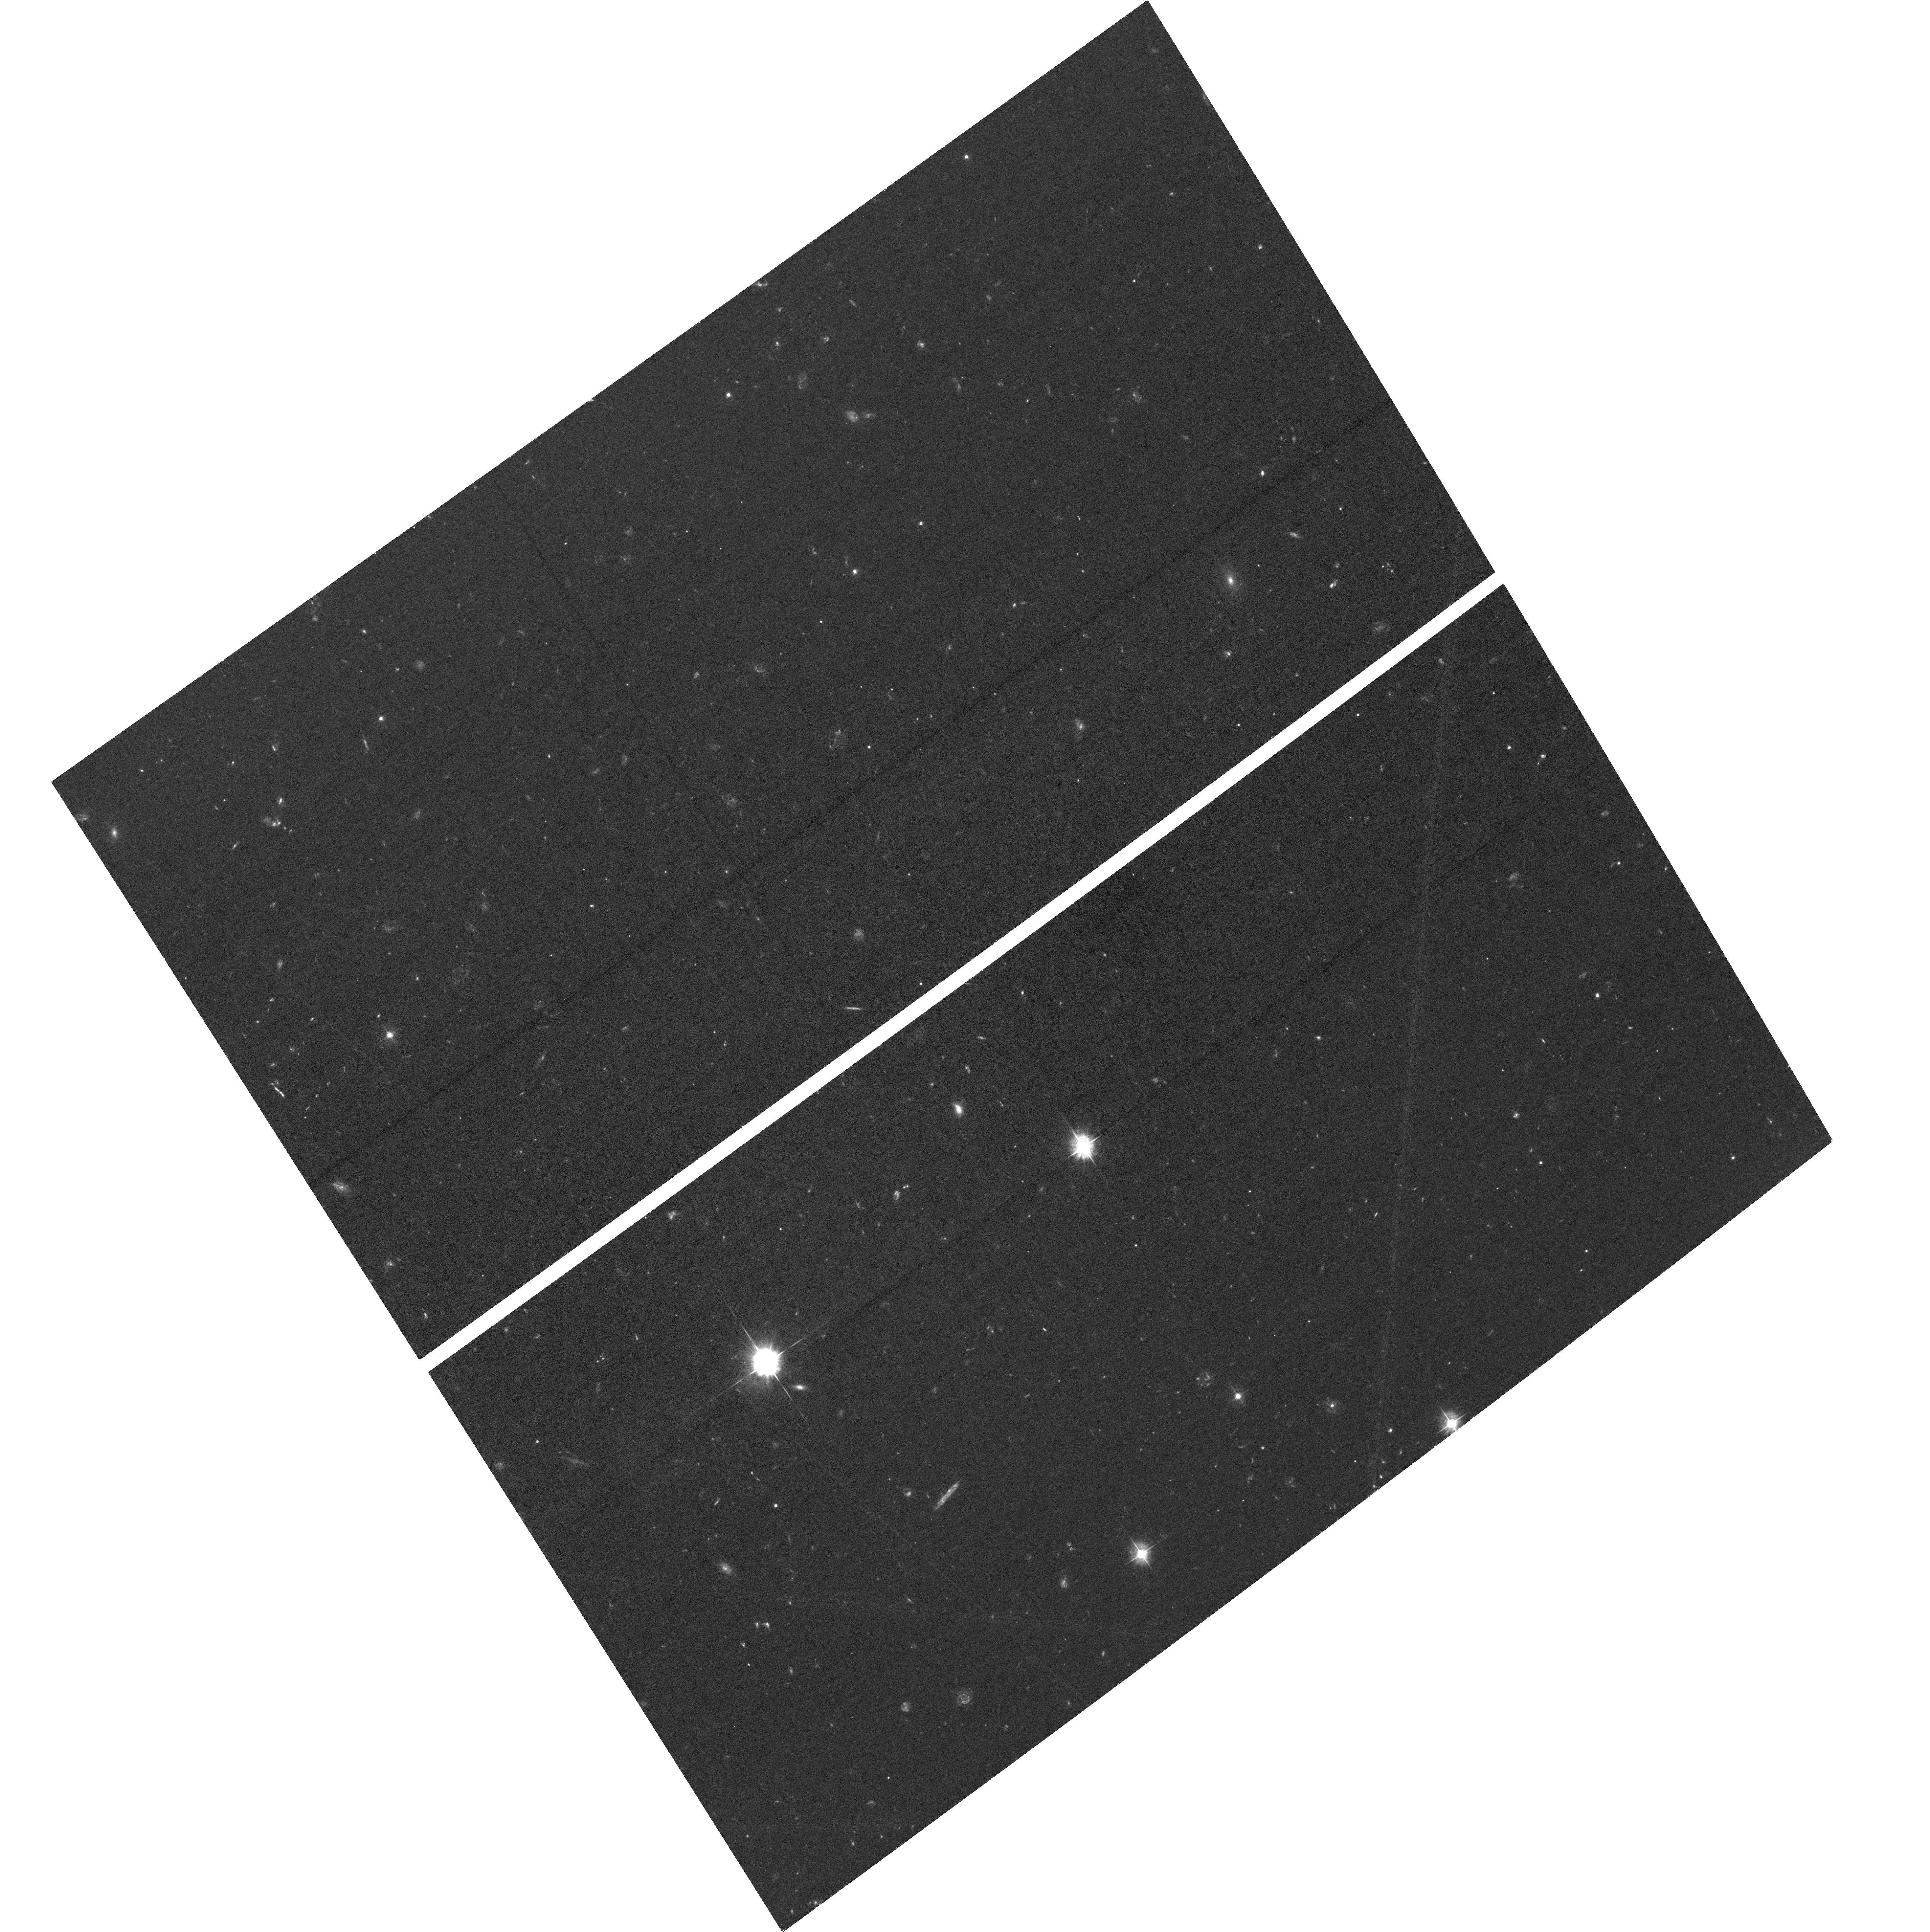
Target: JWST-NEP-TDF. Instrument: ACS/WFC. Filter: F435W. Exposure: 2.6 h. Observation ID: hst_15278_05_acs_wfc_f435w_jdkq05

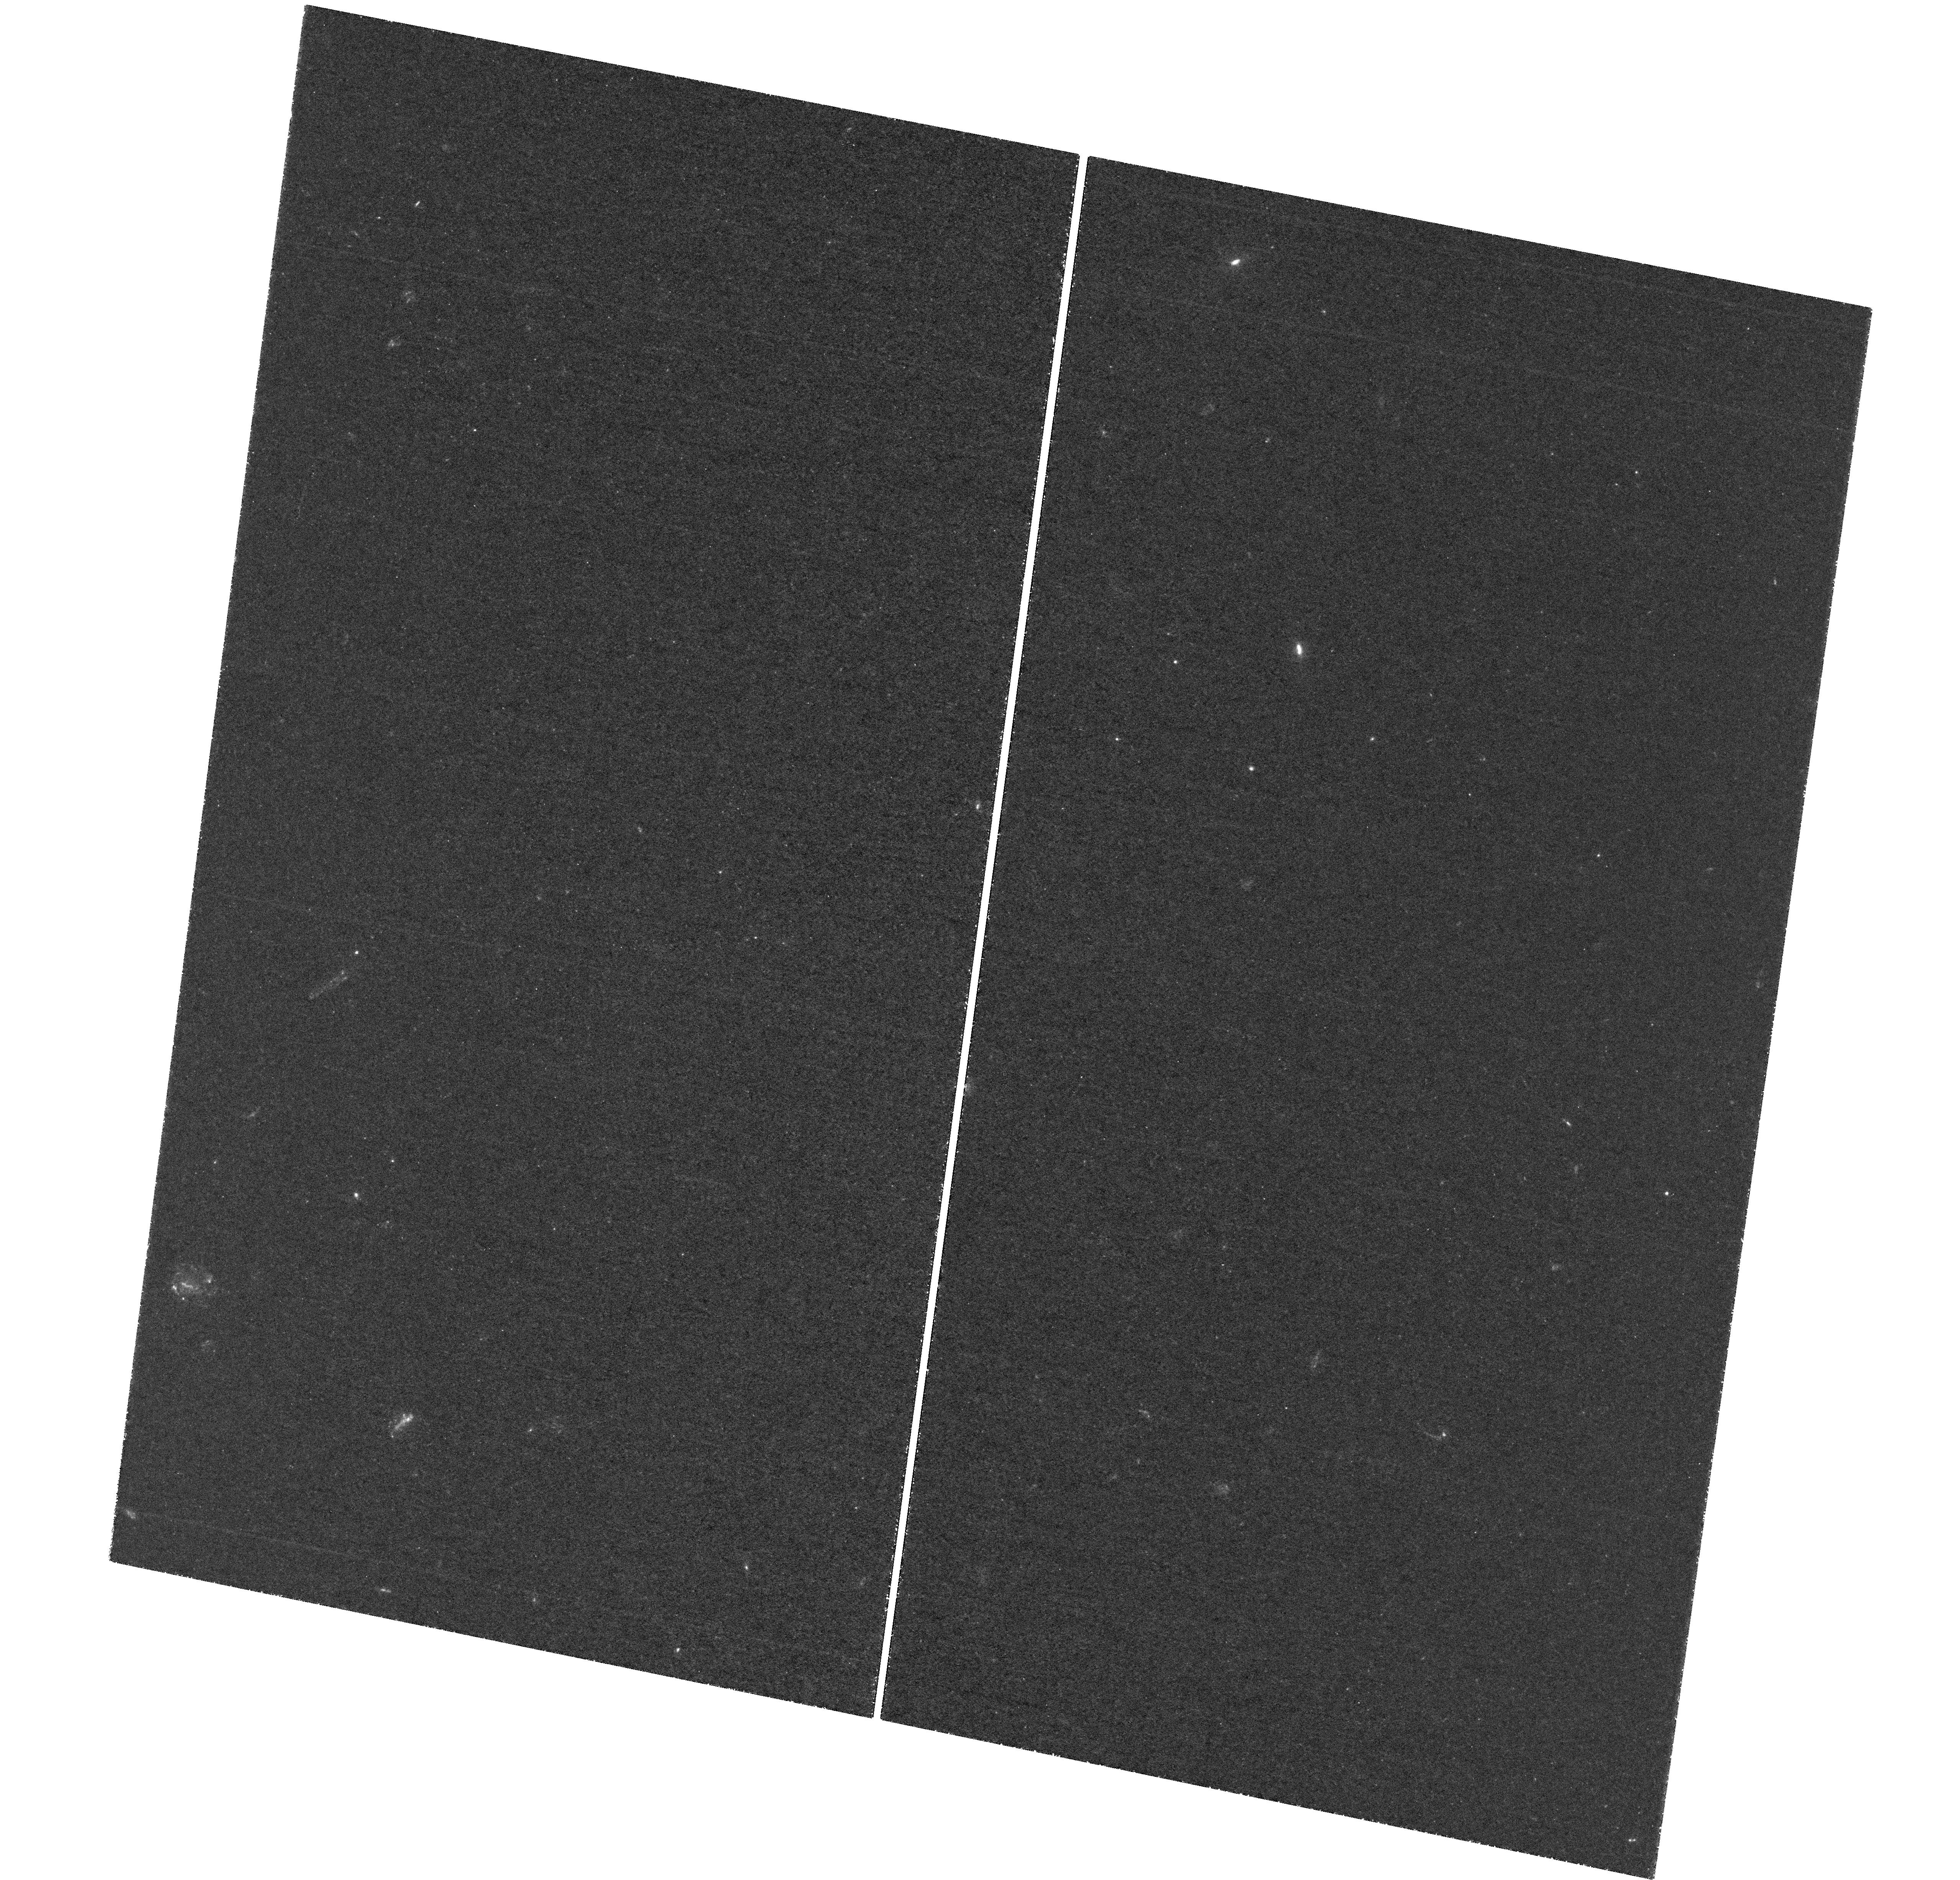
Target: field at RA 260.592°, Dec 65.803°. Instrument: WFC3/UVIS. Filter: F275W. Exposure: 5.7 h. Observation ID: hst_15278_05_wfc3_uvis_f275w_idkq05

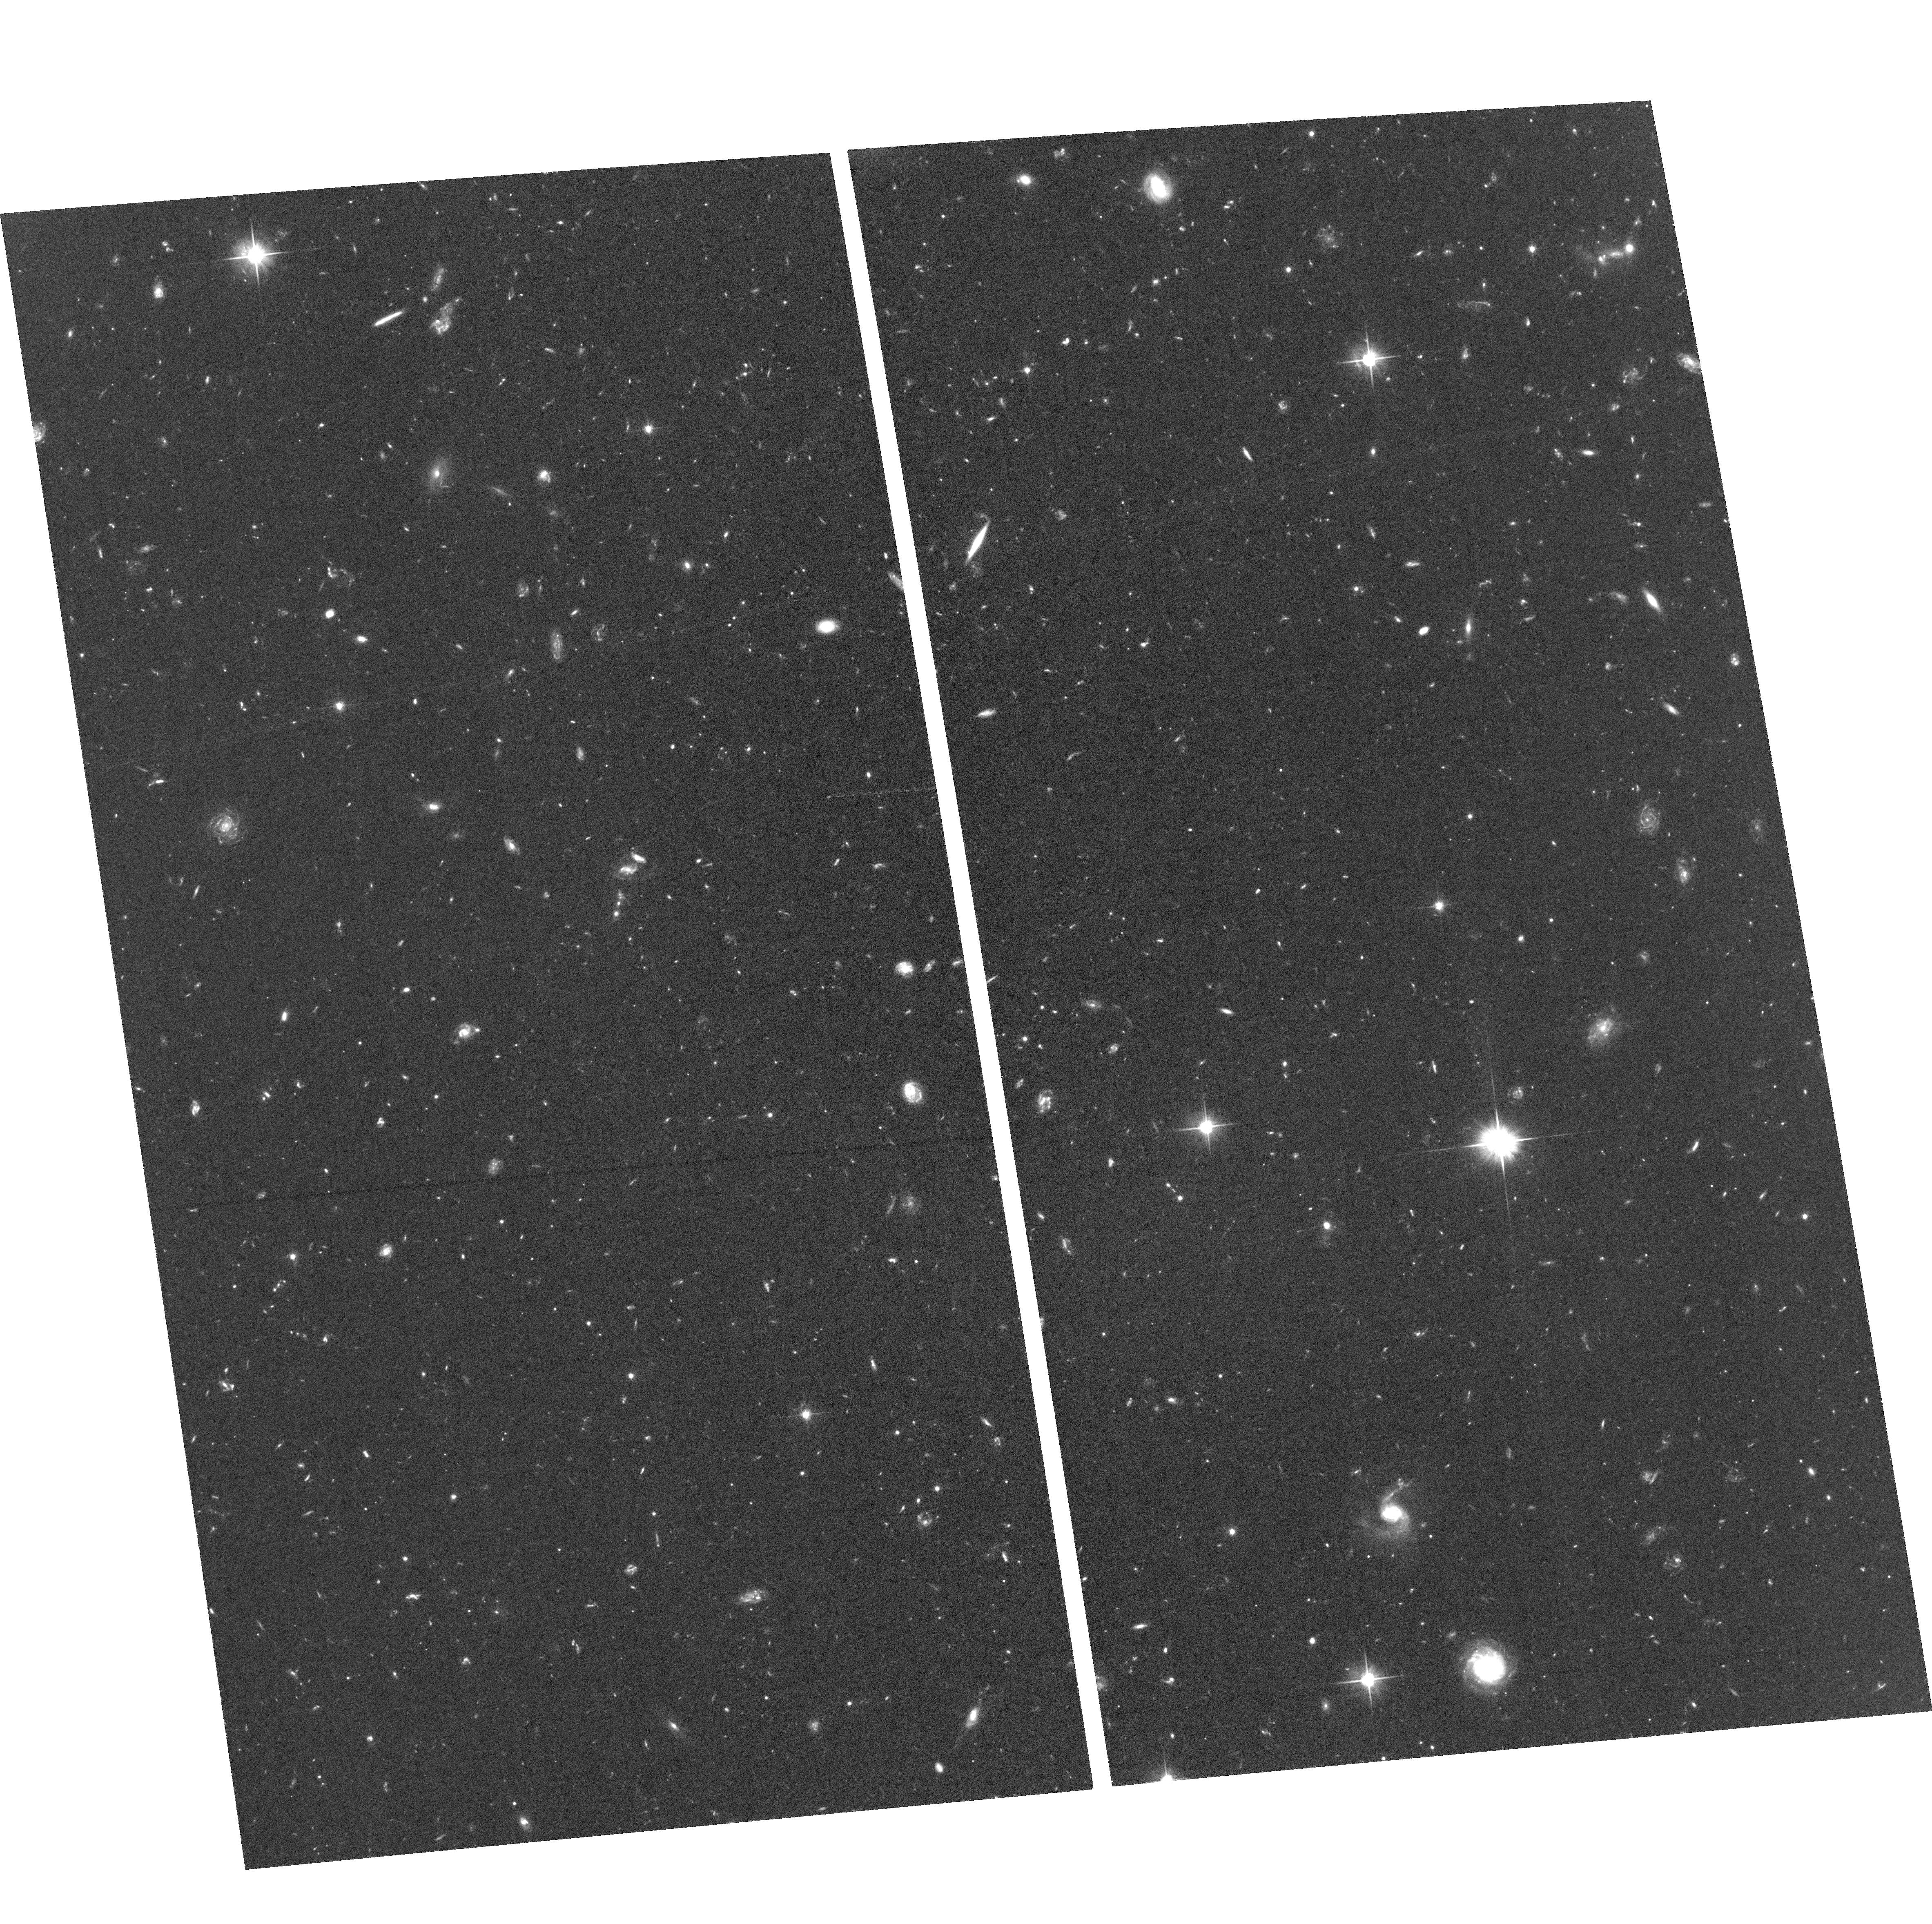
Target: JWST-NEP-TDF. Instrument: ACS/WFC. Filter: F606W. Exposure: 2.6 h. Observation ID: hst_15278_04_acs_wfc_f606w_jdkq04

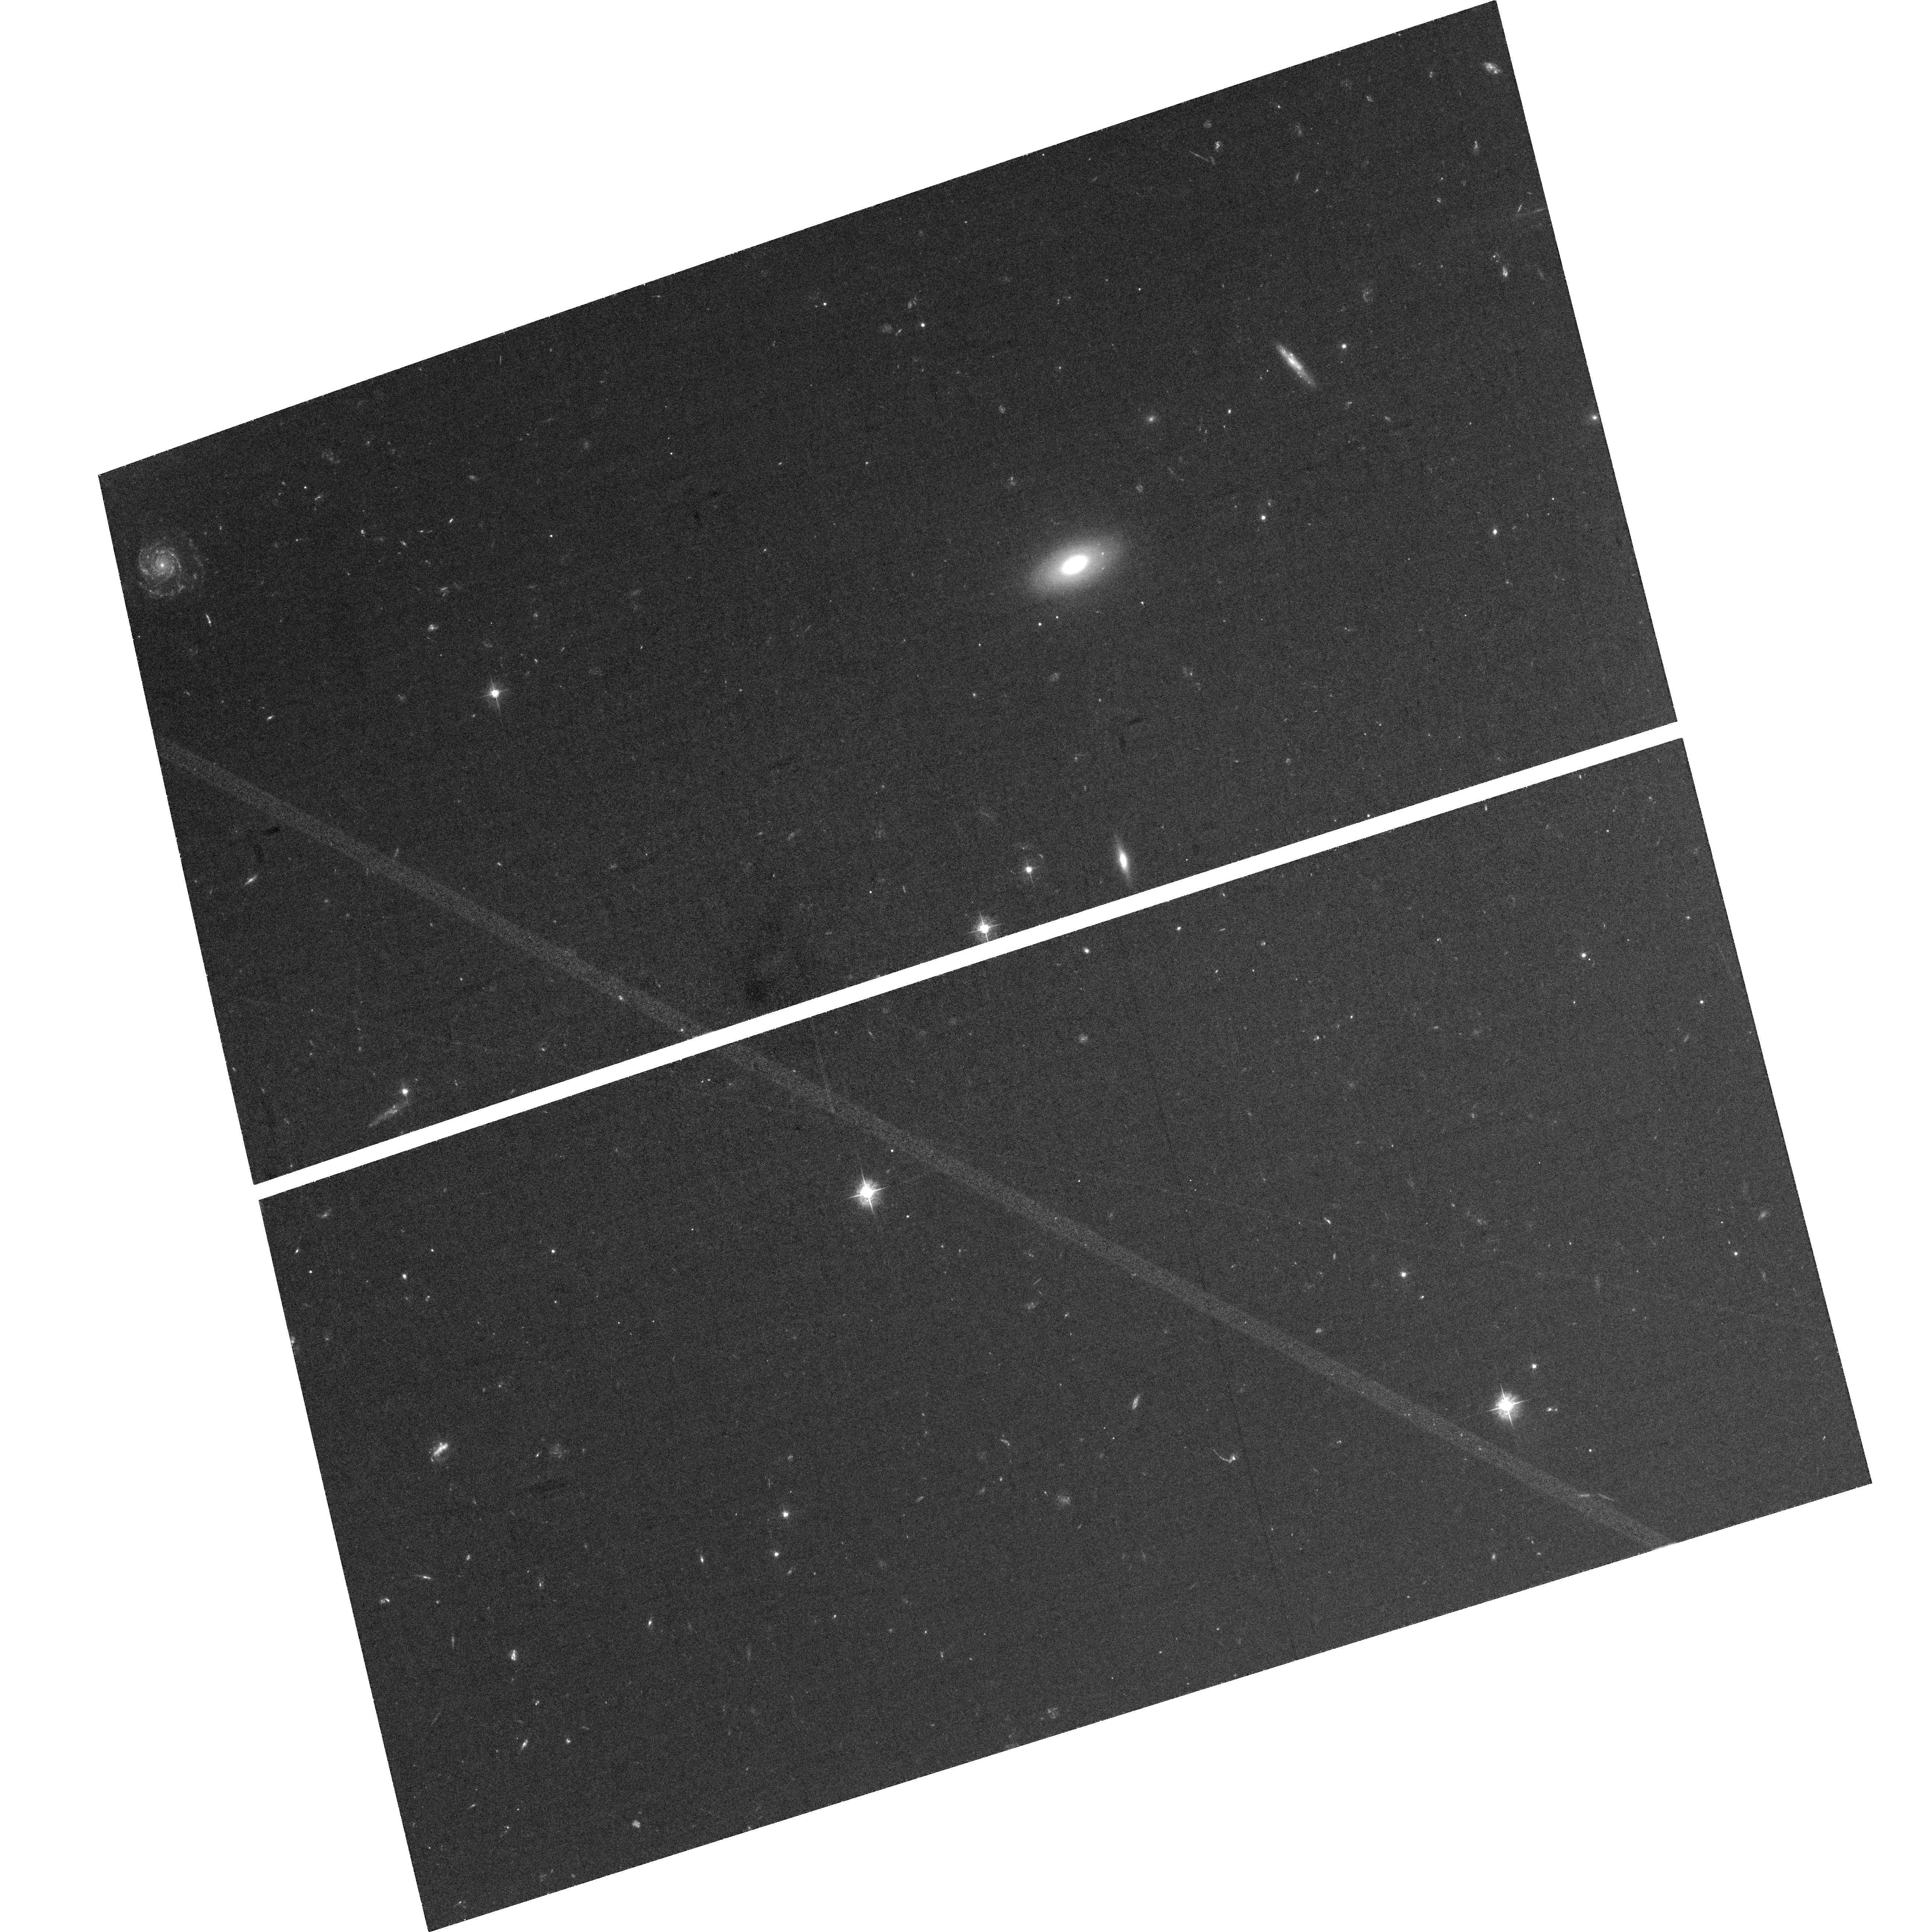
Target: JWST-NEP-TDF. Instrument: ACS/WFC. Filter: F435W. Exposure: 2.6 h. Observation ID: hst_15278_02_acs_wfc_f435w_jdkq02

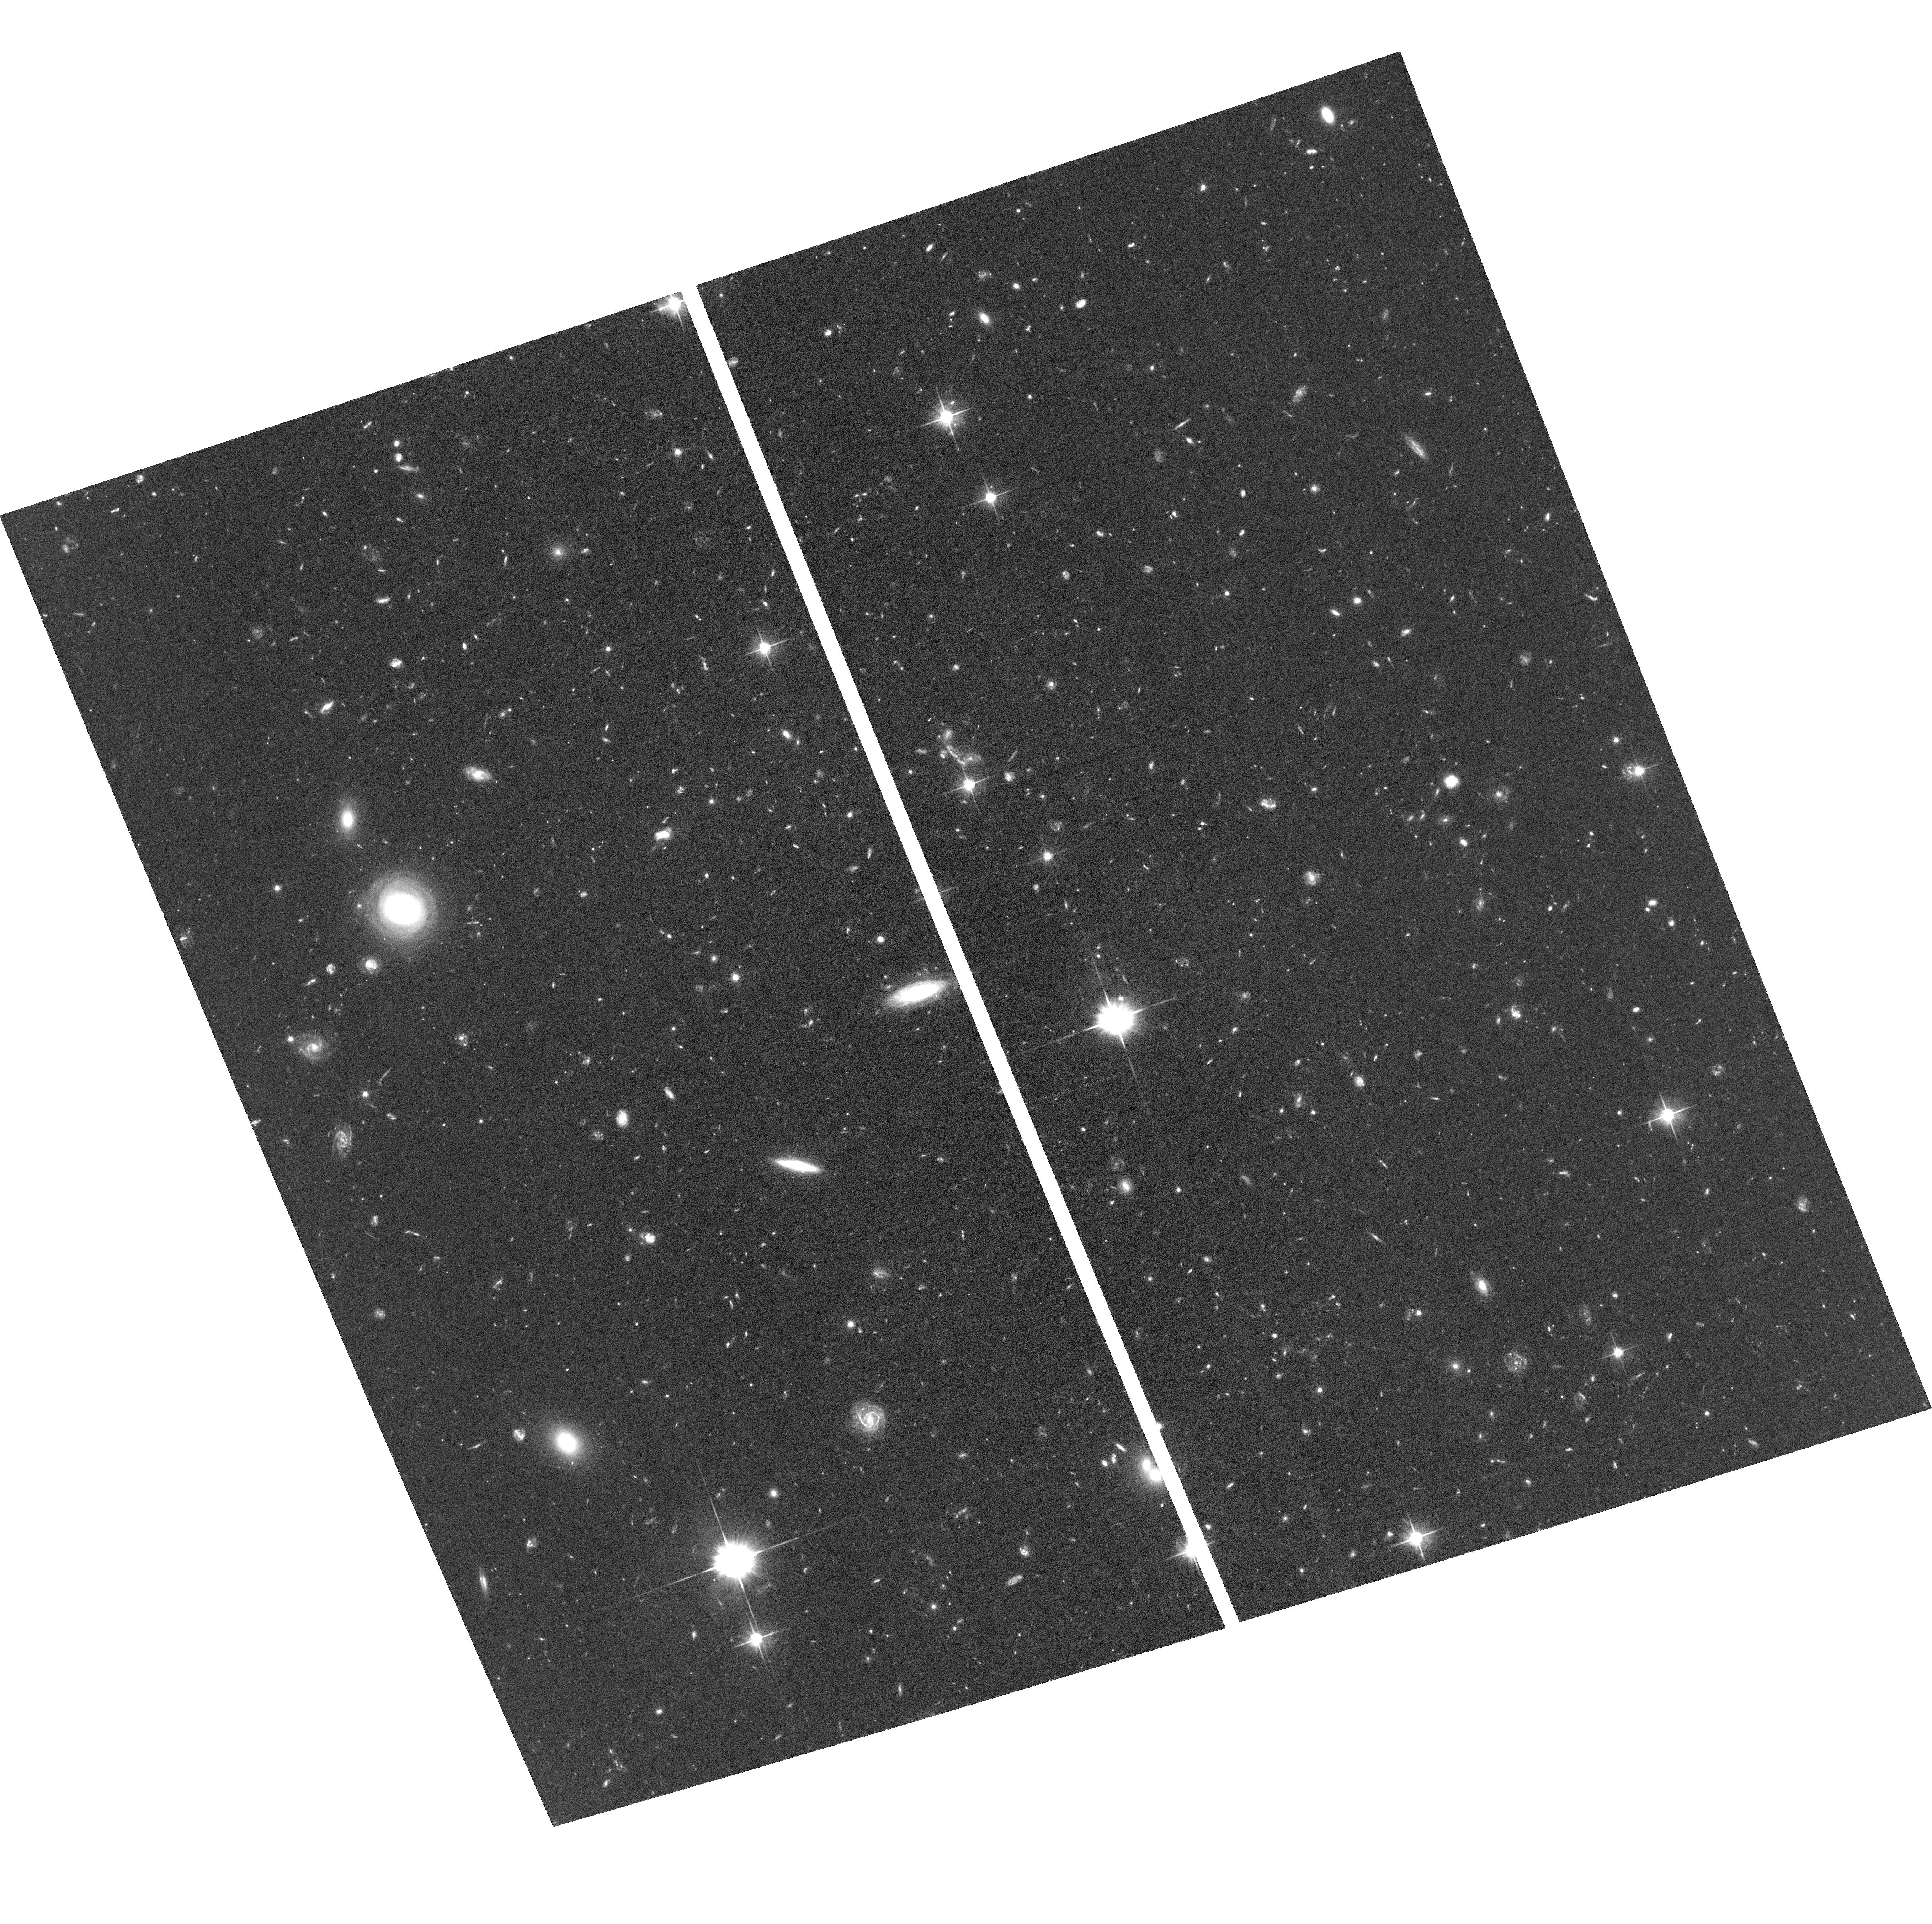
Target: JWST-NEP-TDF. Instrument: ACS/WFC. Filter: F606W. Exposure: 2.6 h. Observation ID: hst_15278_07_acs_wfc_f606w_jdkq07

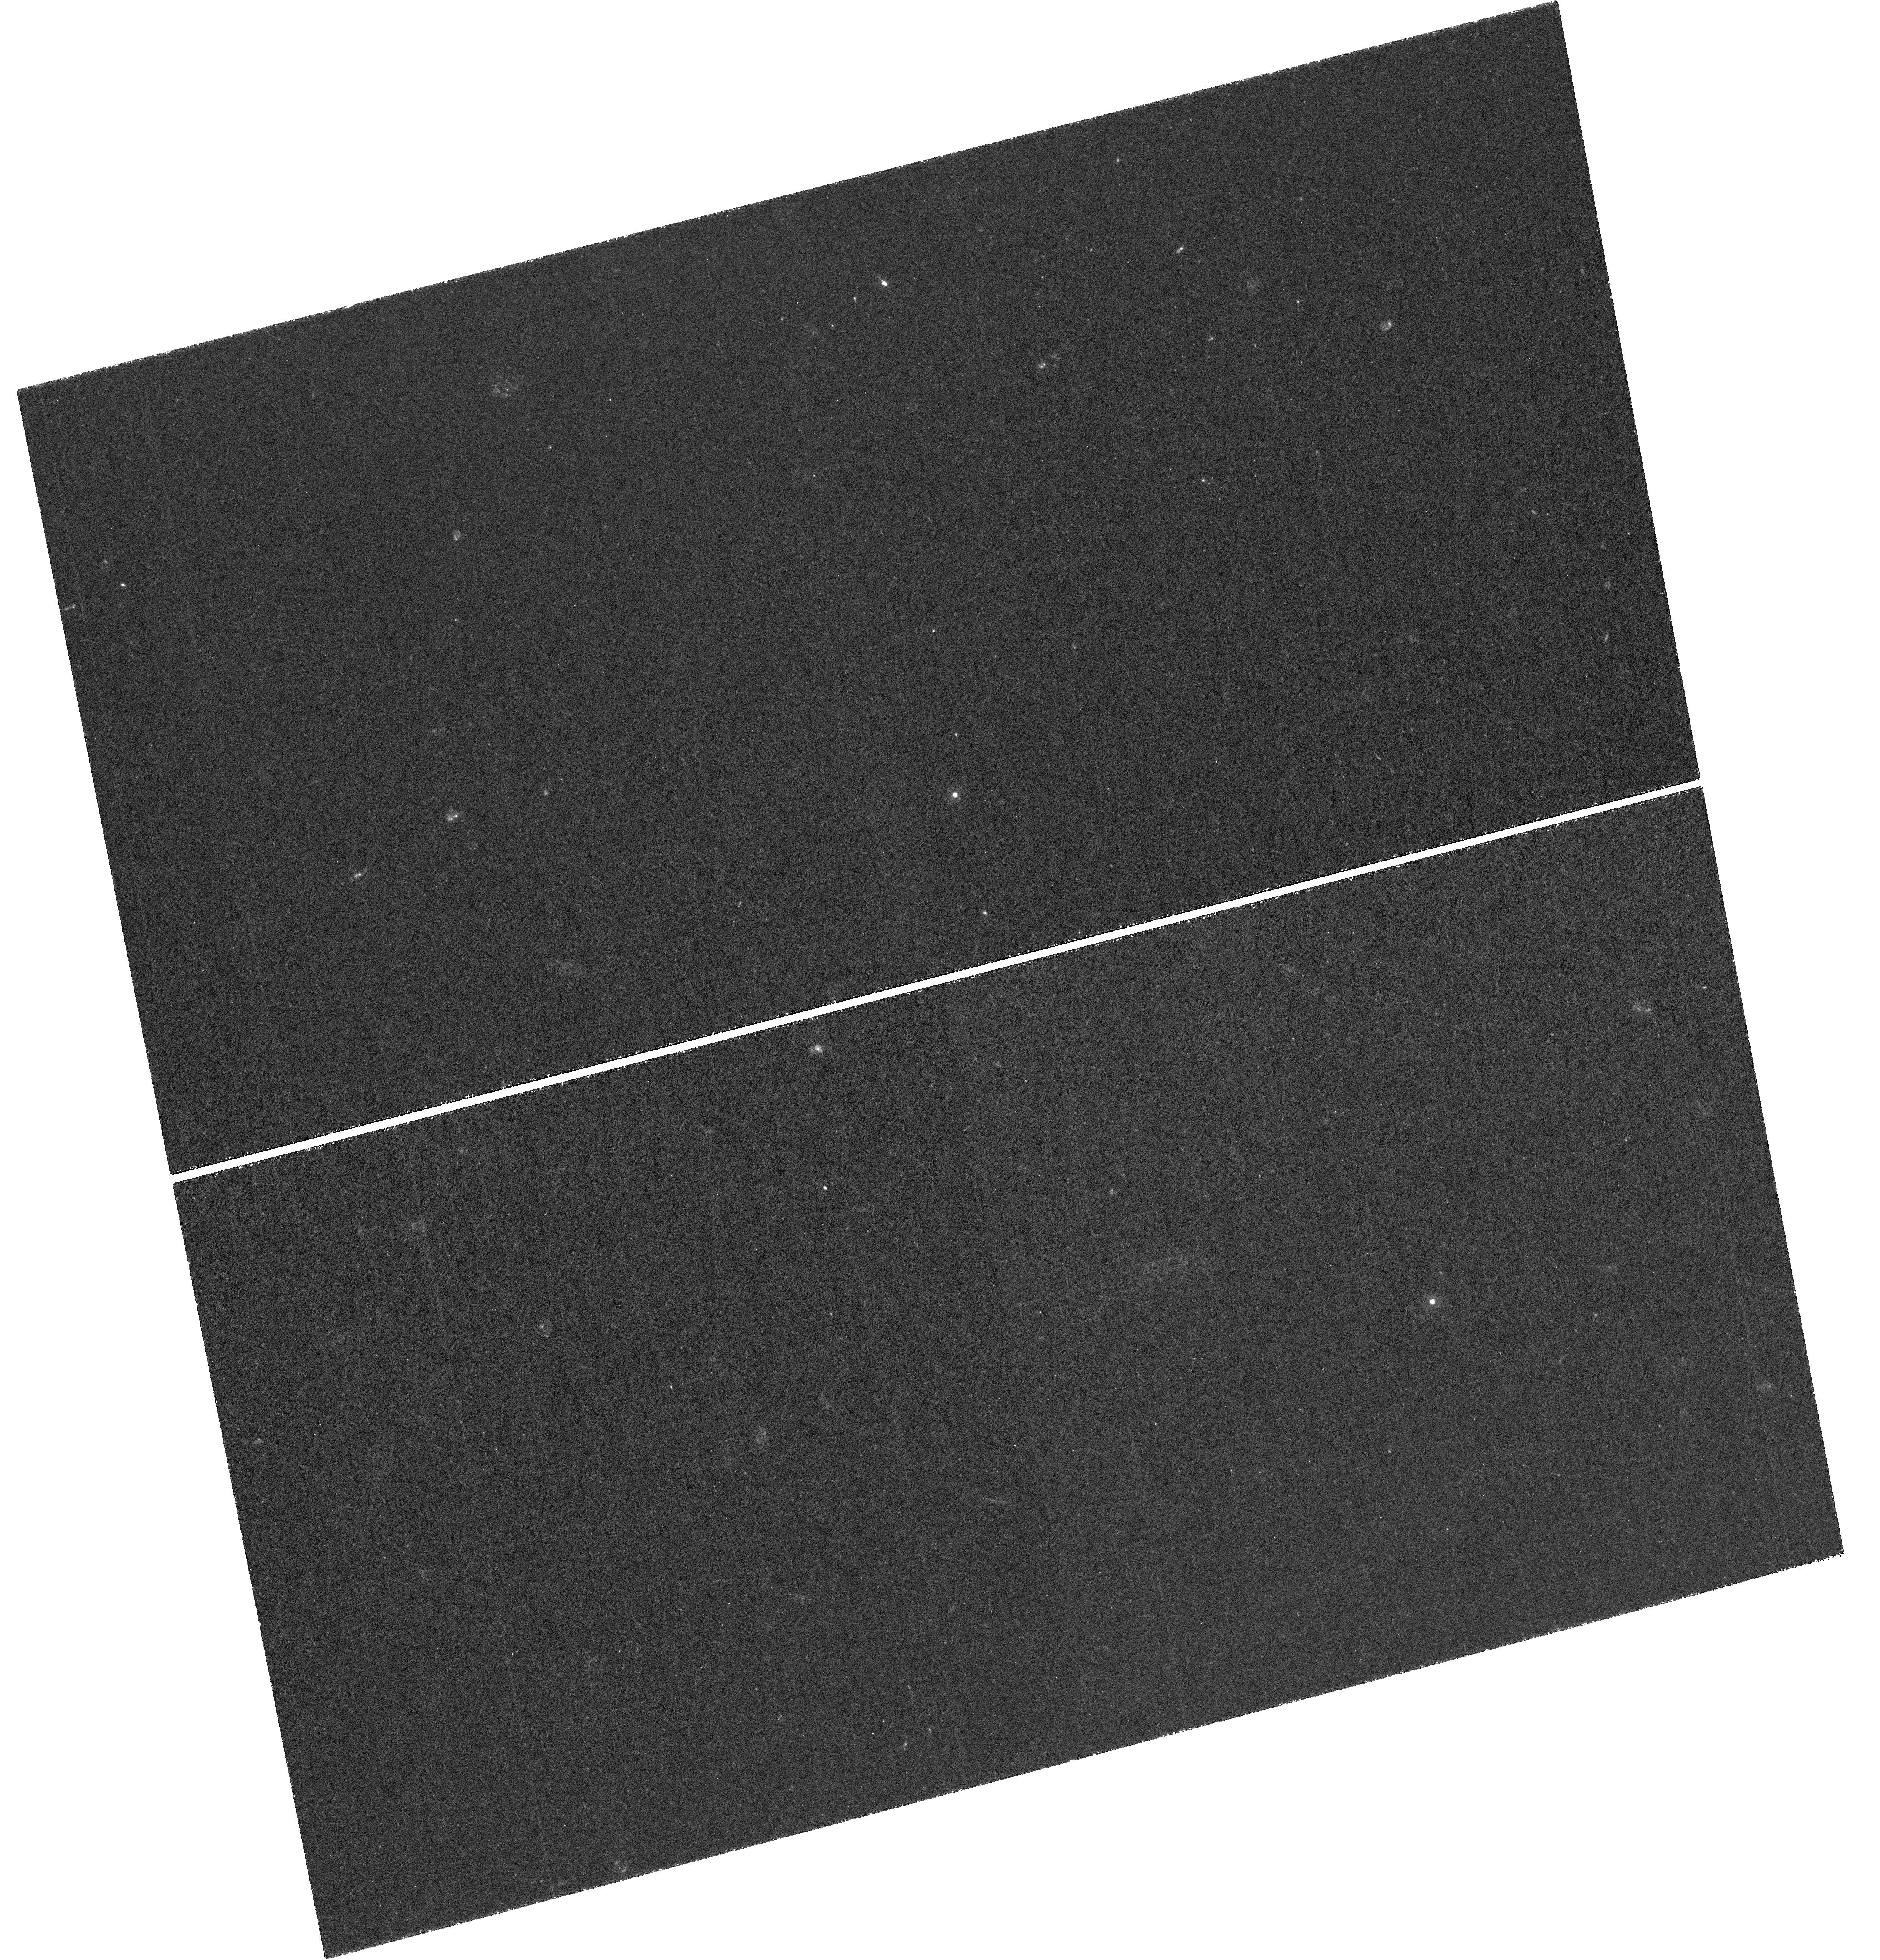
Target: field at RA 260.696°, Dec 65.874°. Instrument: WFC3/UVIS. Filter: F275W. Exposure: 5.7 h. Observation ID: hst_15278_03_wfc3_uvis_f275w_idkq03

UV-Visible Imaging of the JWST NEP Time-Domain Field: the *best* extragalactic survey field *always* accessible to JWST (PI: Jansen, Rolf A.)

We propose UV-Visible imaging of the *best* field in JWST's Continuous Viewing Zones where one can conduct a deep and wide extragalactic survey at *arbitrary* cadence and orientation. This 7' radius time-domain field near the North Ecliptic Pole (1) is devoid of sources brighter than m_AB~16 at ~4 micron, (2) has low Galactic foreground extinction, (3) was proven suitable to m_AB~26 mag in deep ground-based images, (4) includes a self-calibrator source for VLA/VLBA radio observations, and allows follow-up with other space- and major ground-based facilities from X-ray through radio. From our proposed HST imaging to m_AB~28 mag (the JWST spectroscopy limit) we will set the table for JWST, with (a) the first two-epoch (37-73 day) baseline for time-domain science (AGN, SNe, proper motions), and (b) identification of ultra-high-z imposters: rest-frame UV-bright objects at z<~6 that would contaminate JWST ultra-high redshift galaxy samples. From extant data and these proposed HST observations we aim to: (1) Establish a baseline UV-Visible detection image at ~0.05" FWHM, and provide a map of transients and objects moving on 37-73 day time scales; (2) Identify galaxies with UV-Visible SEDs with significant non-thermal emission (weak AGN, QSOs), assess the possible escape of LyC photons at 2<z<3, and place limits on that escape and IGM porosity at 3<z<5.6; (3) Study mass assembly and evolution of all significantly resolved UV-bright galaxies at z<~6 on a 'pixel-by-pixel' basis. In order to maximize the scientific return of early-release JWST science, it is critical to image this field in the UV-Visible while HST is still in its prime and before the JWST launch.